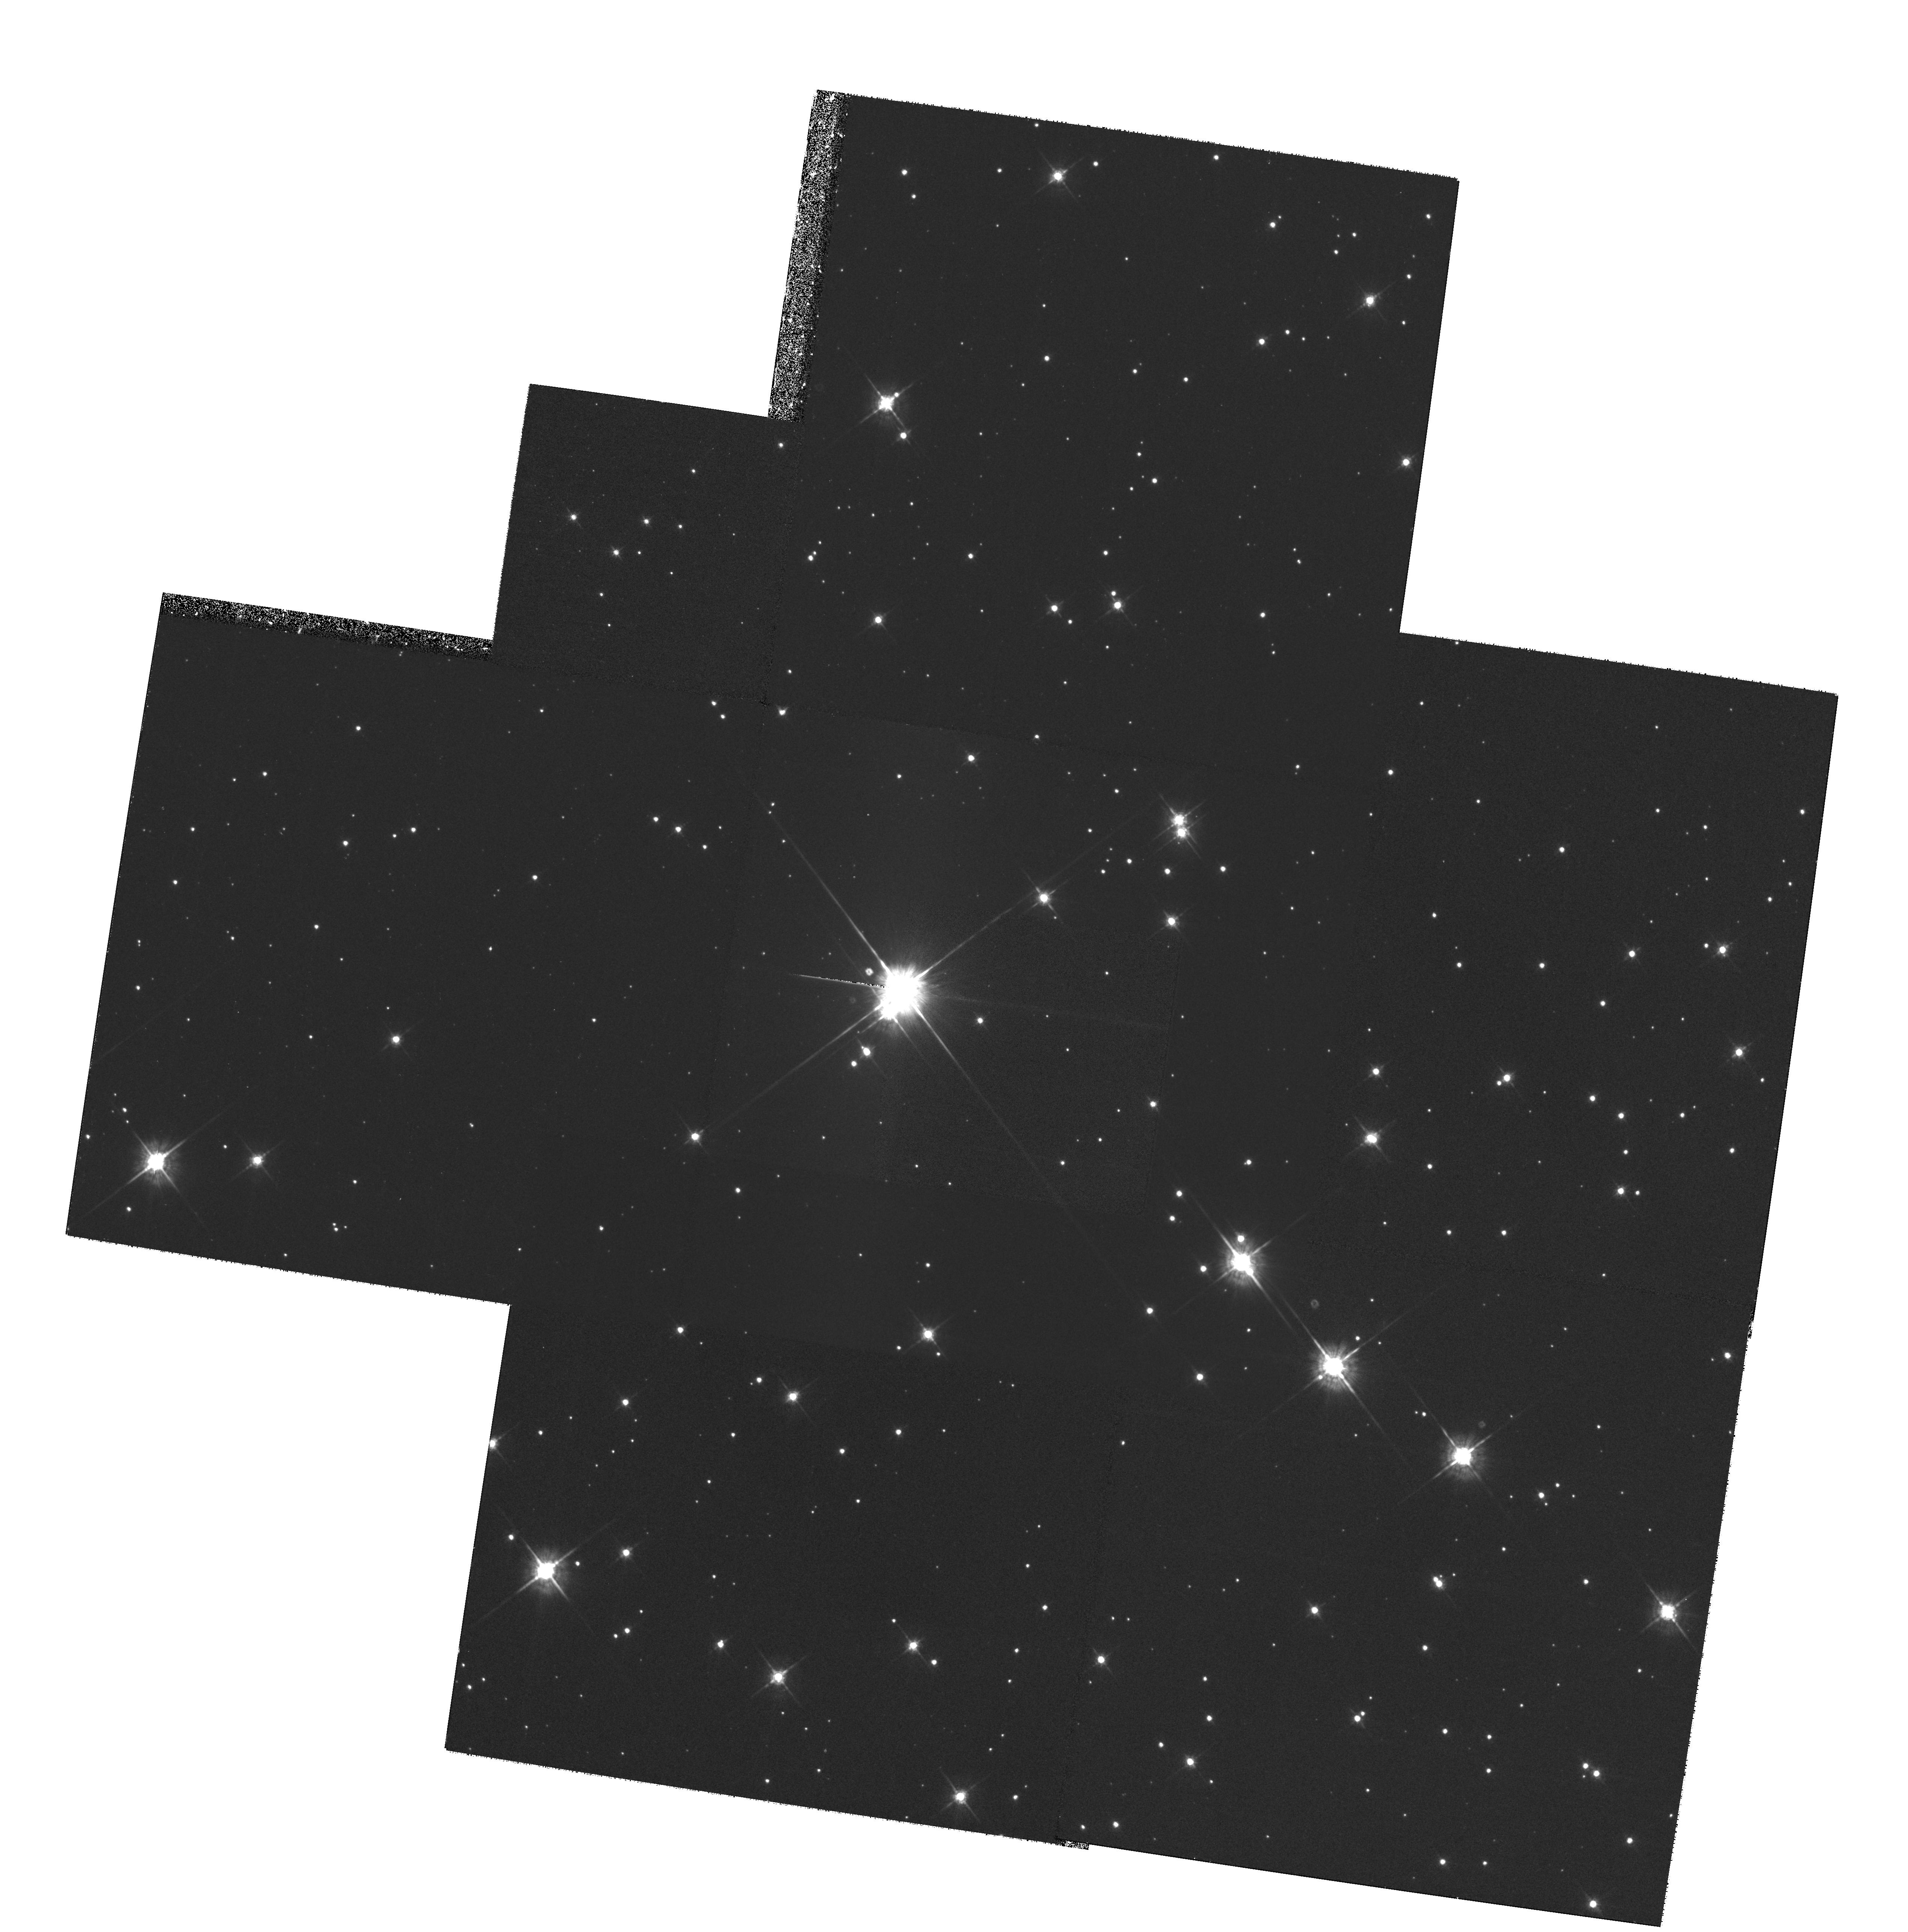
Target: TYCHO-SNR. Instrument: WFPC2/PC. Filter: F675W. Exposure: 1.6 h. Observation ID: hst_6435_01_wfpc2_pc_f675w_u42h01

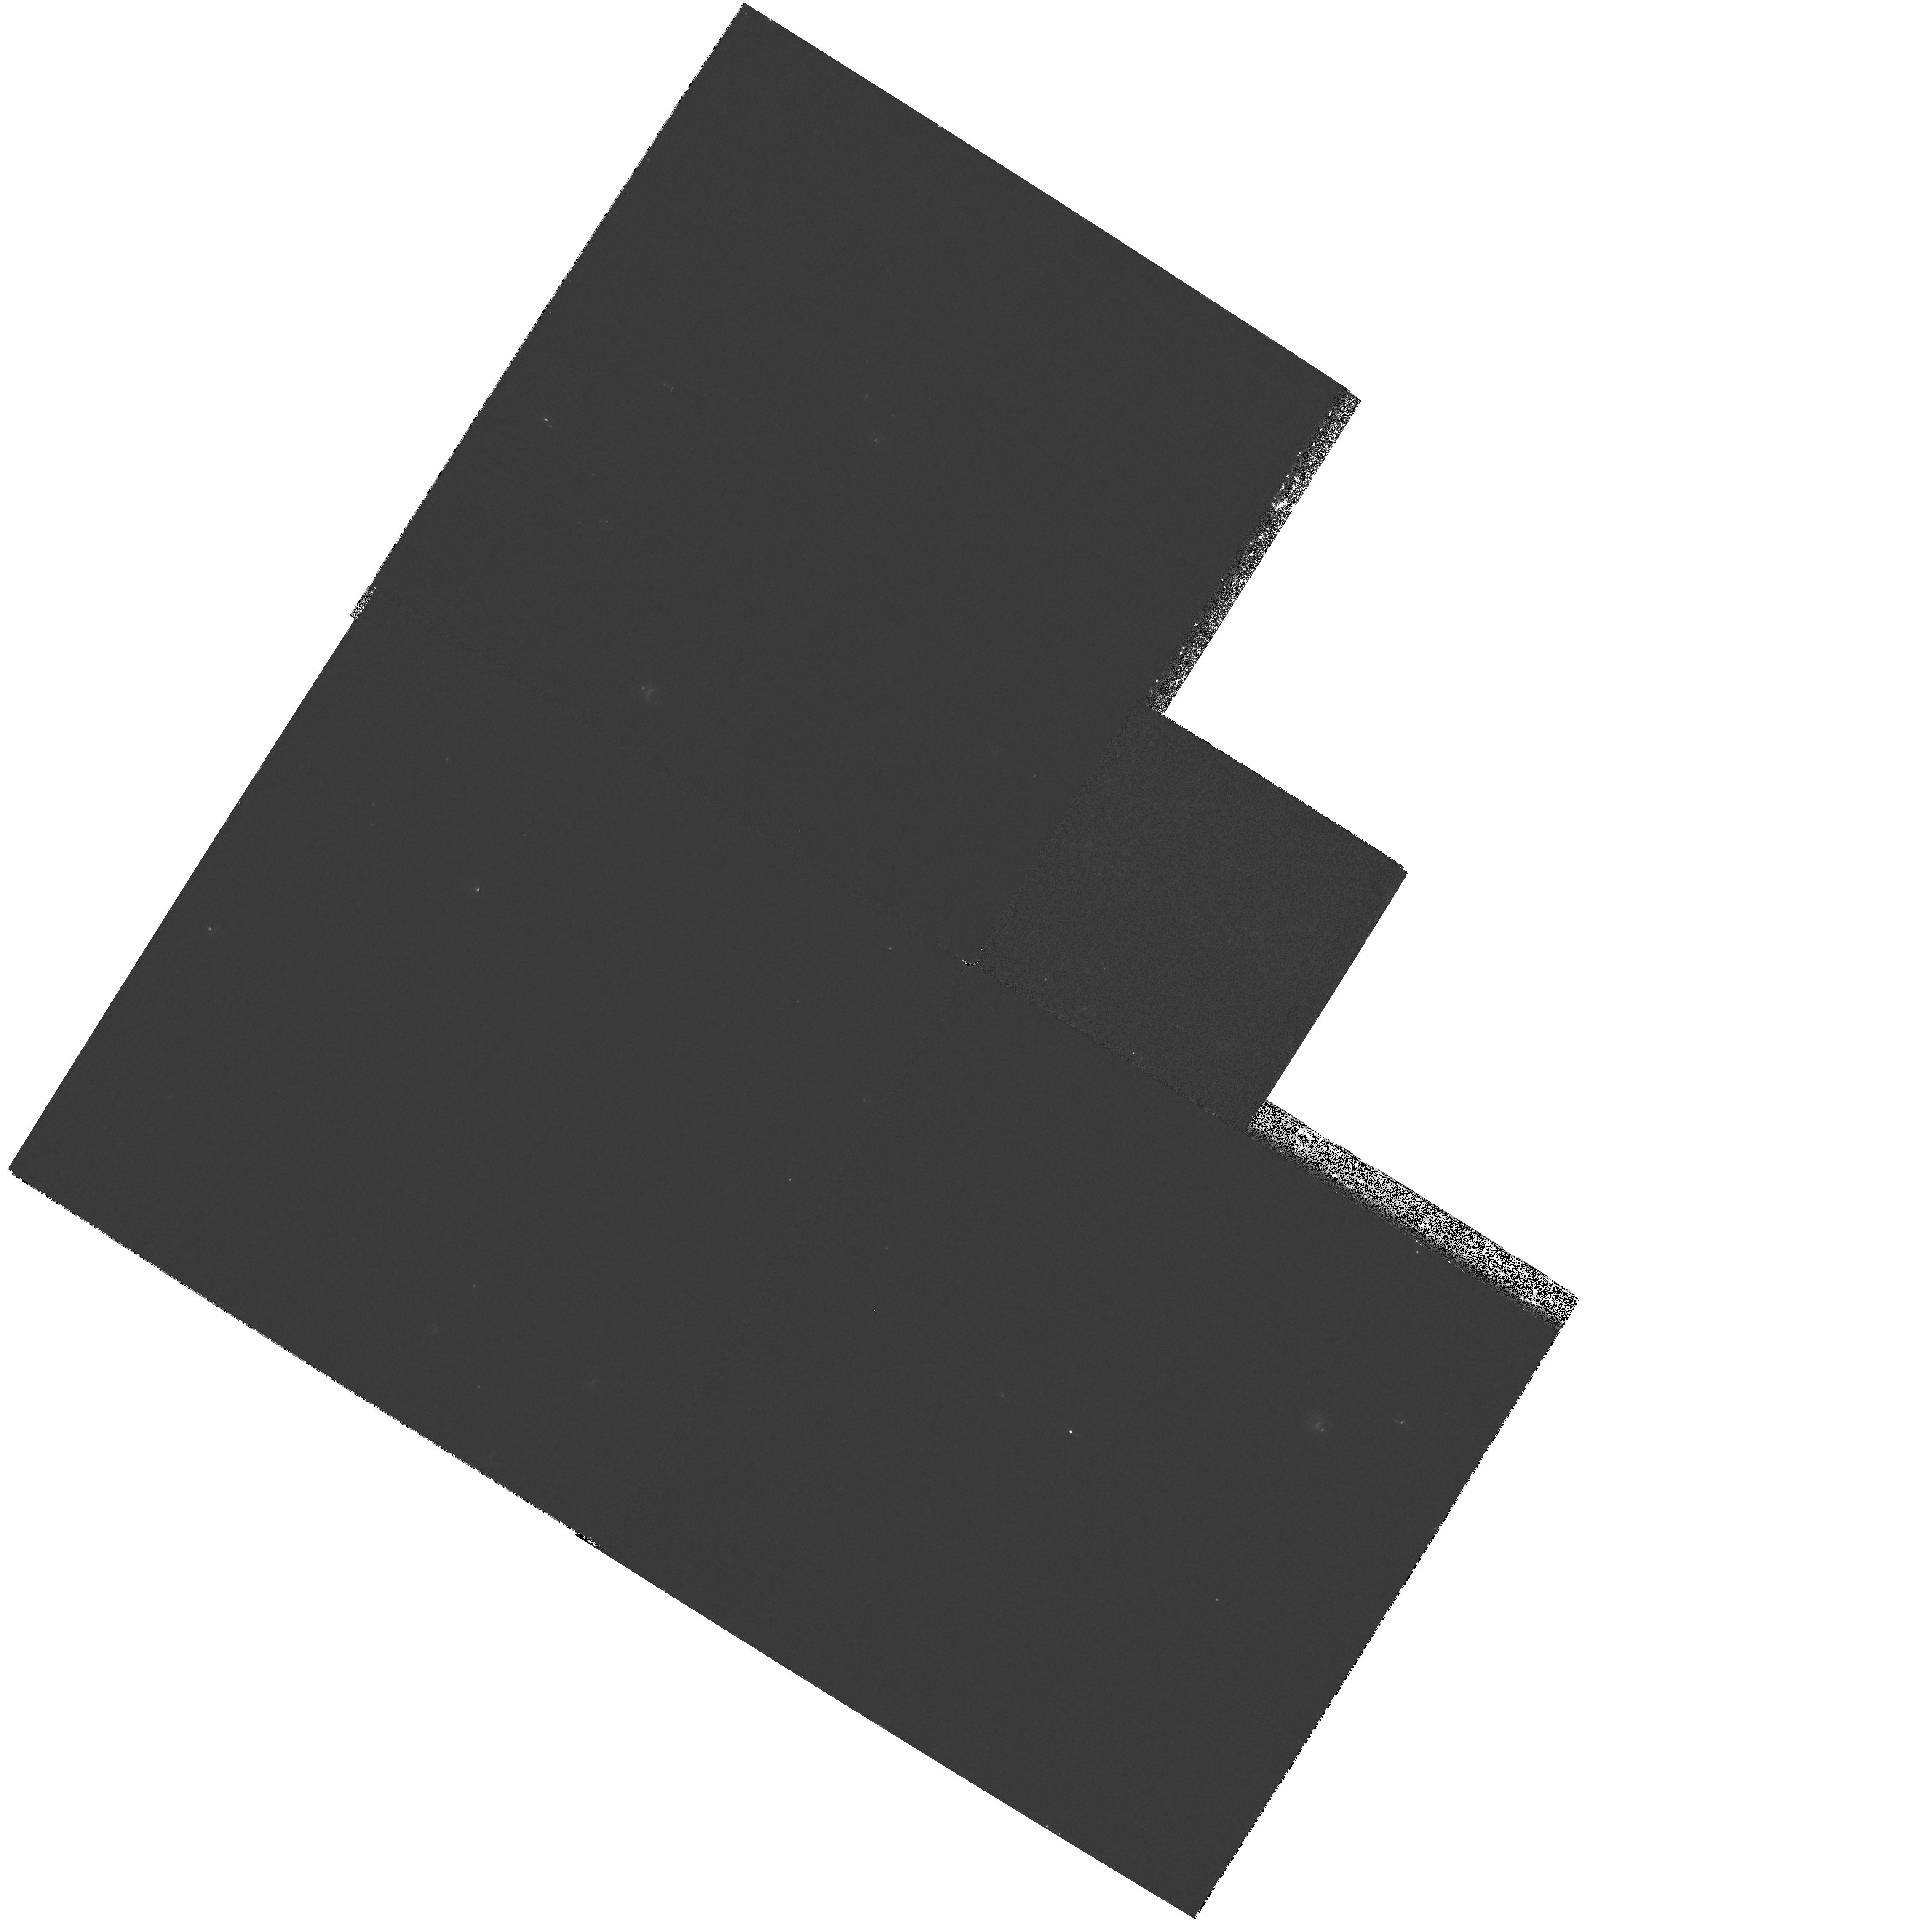
Target: SN1006-CENTER. Instrument: WFPC2/PC. Filter: F336W. Exposure: 33 min. Observation ID: hst_6435_02_wfpc2_pc_f336w_u42h02

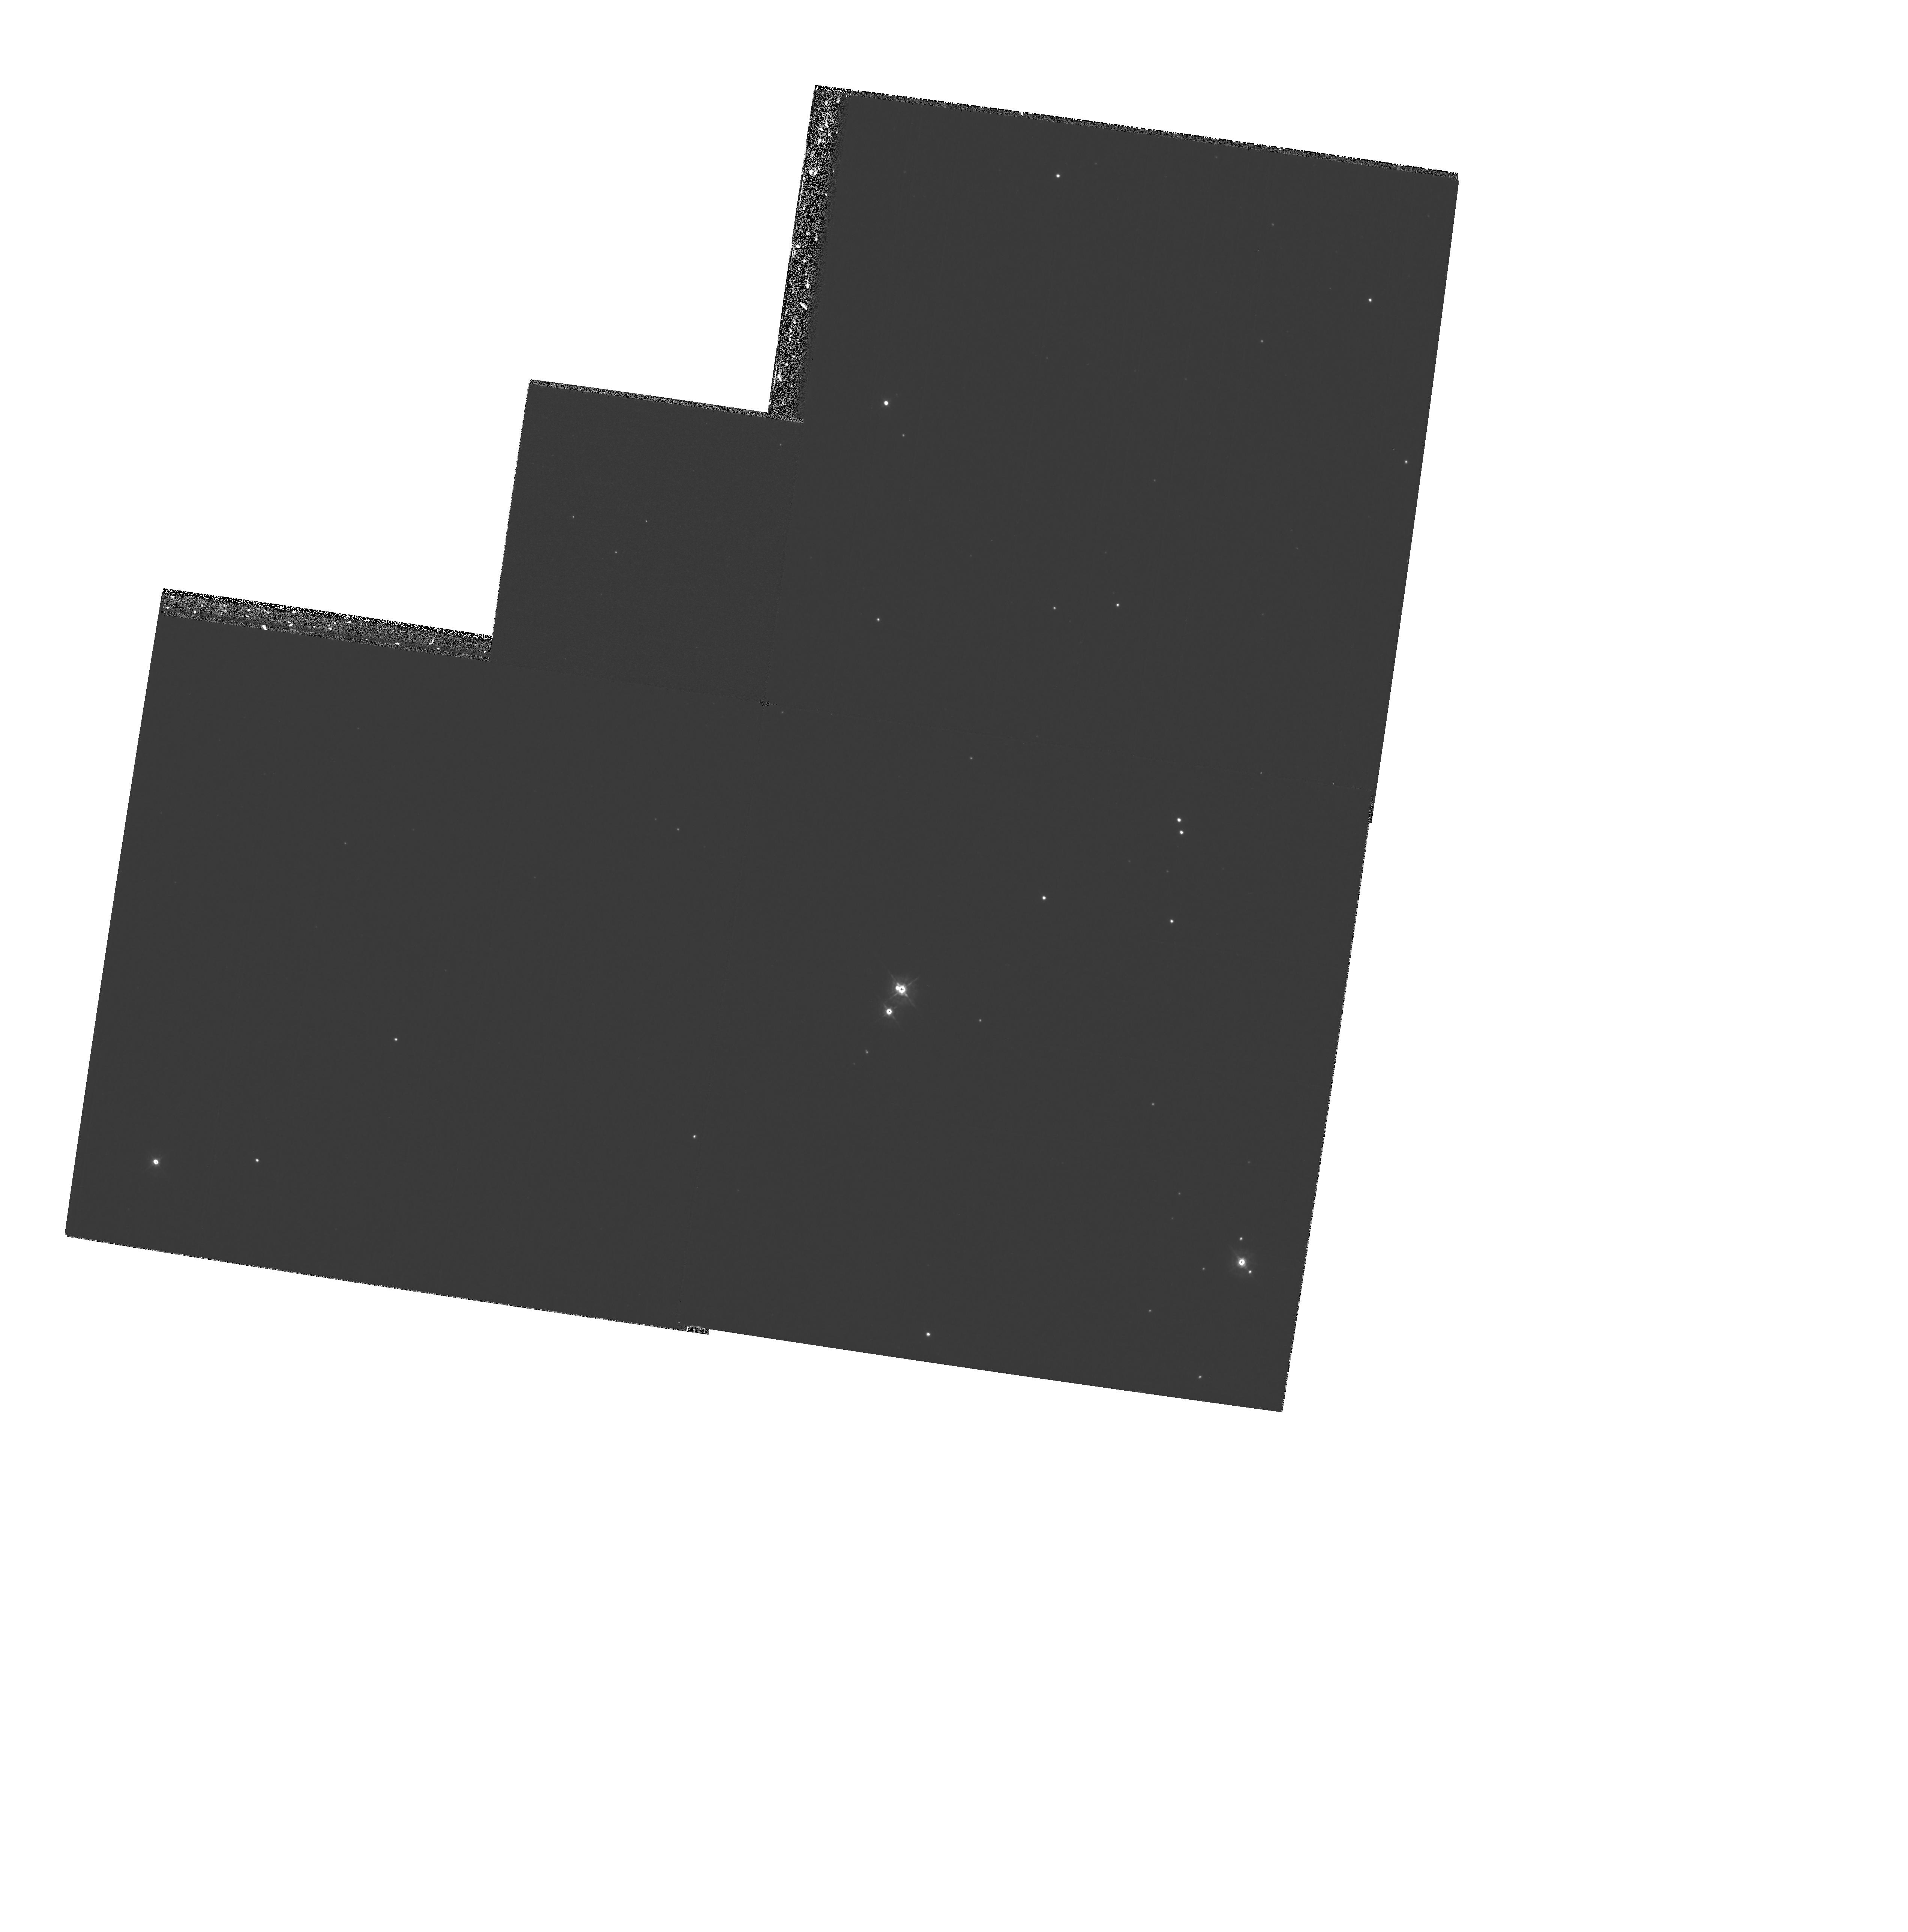
Target: TYCHO-SNR. Instrument: WFPC2/PC. Filter: F439W. Exposure: 47 min. Observation ID: hst_6435_01_wfpc2_pc_f439w_u42h01

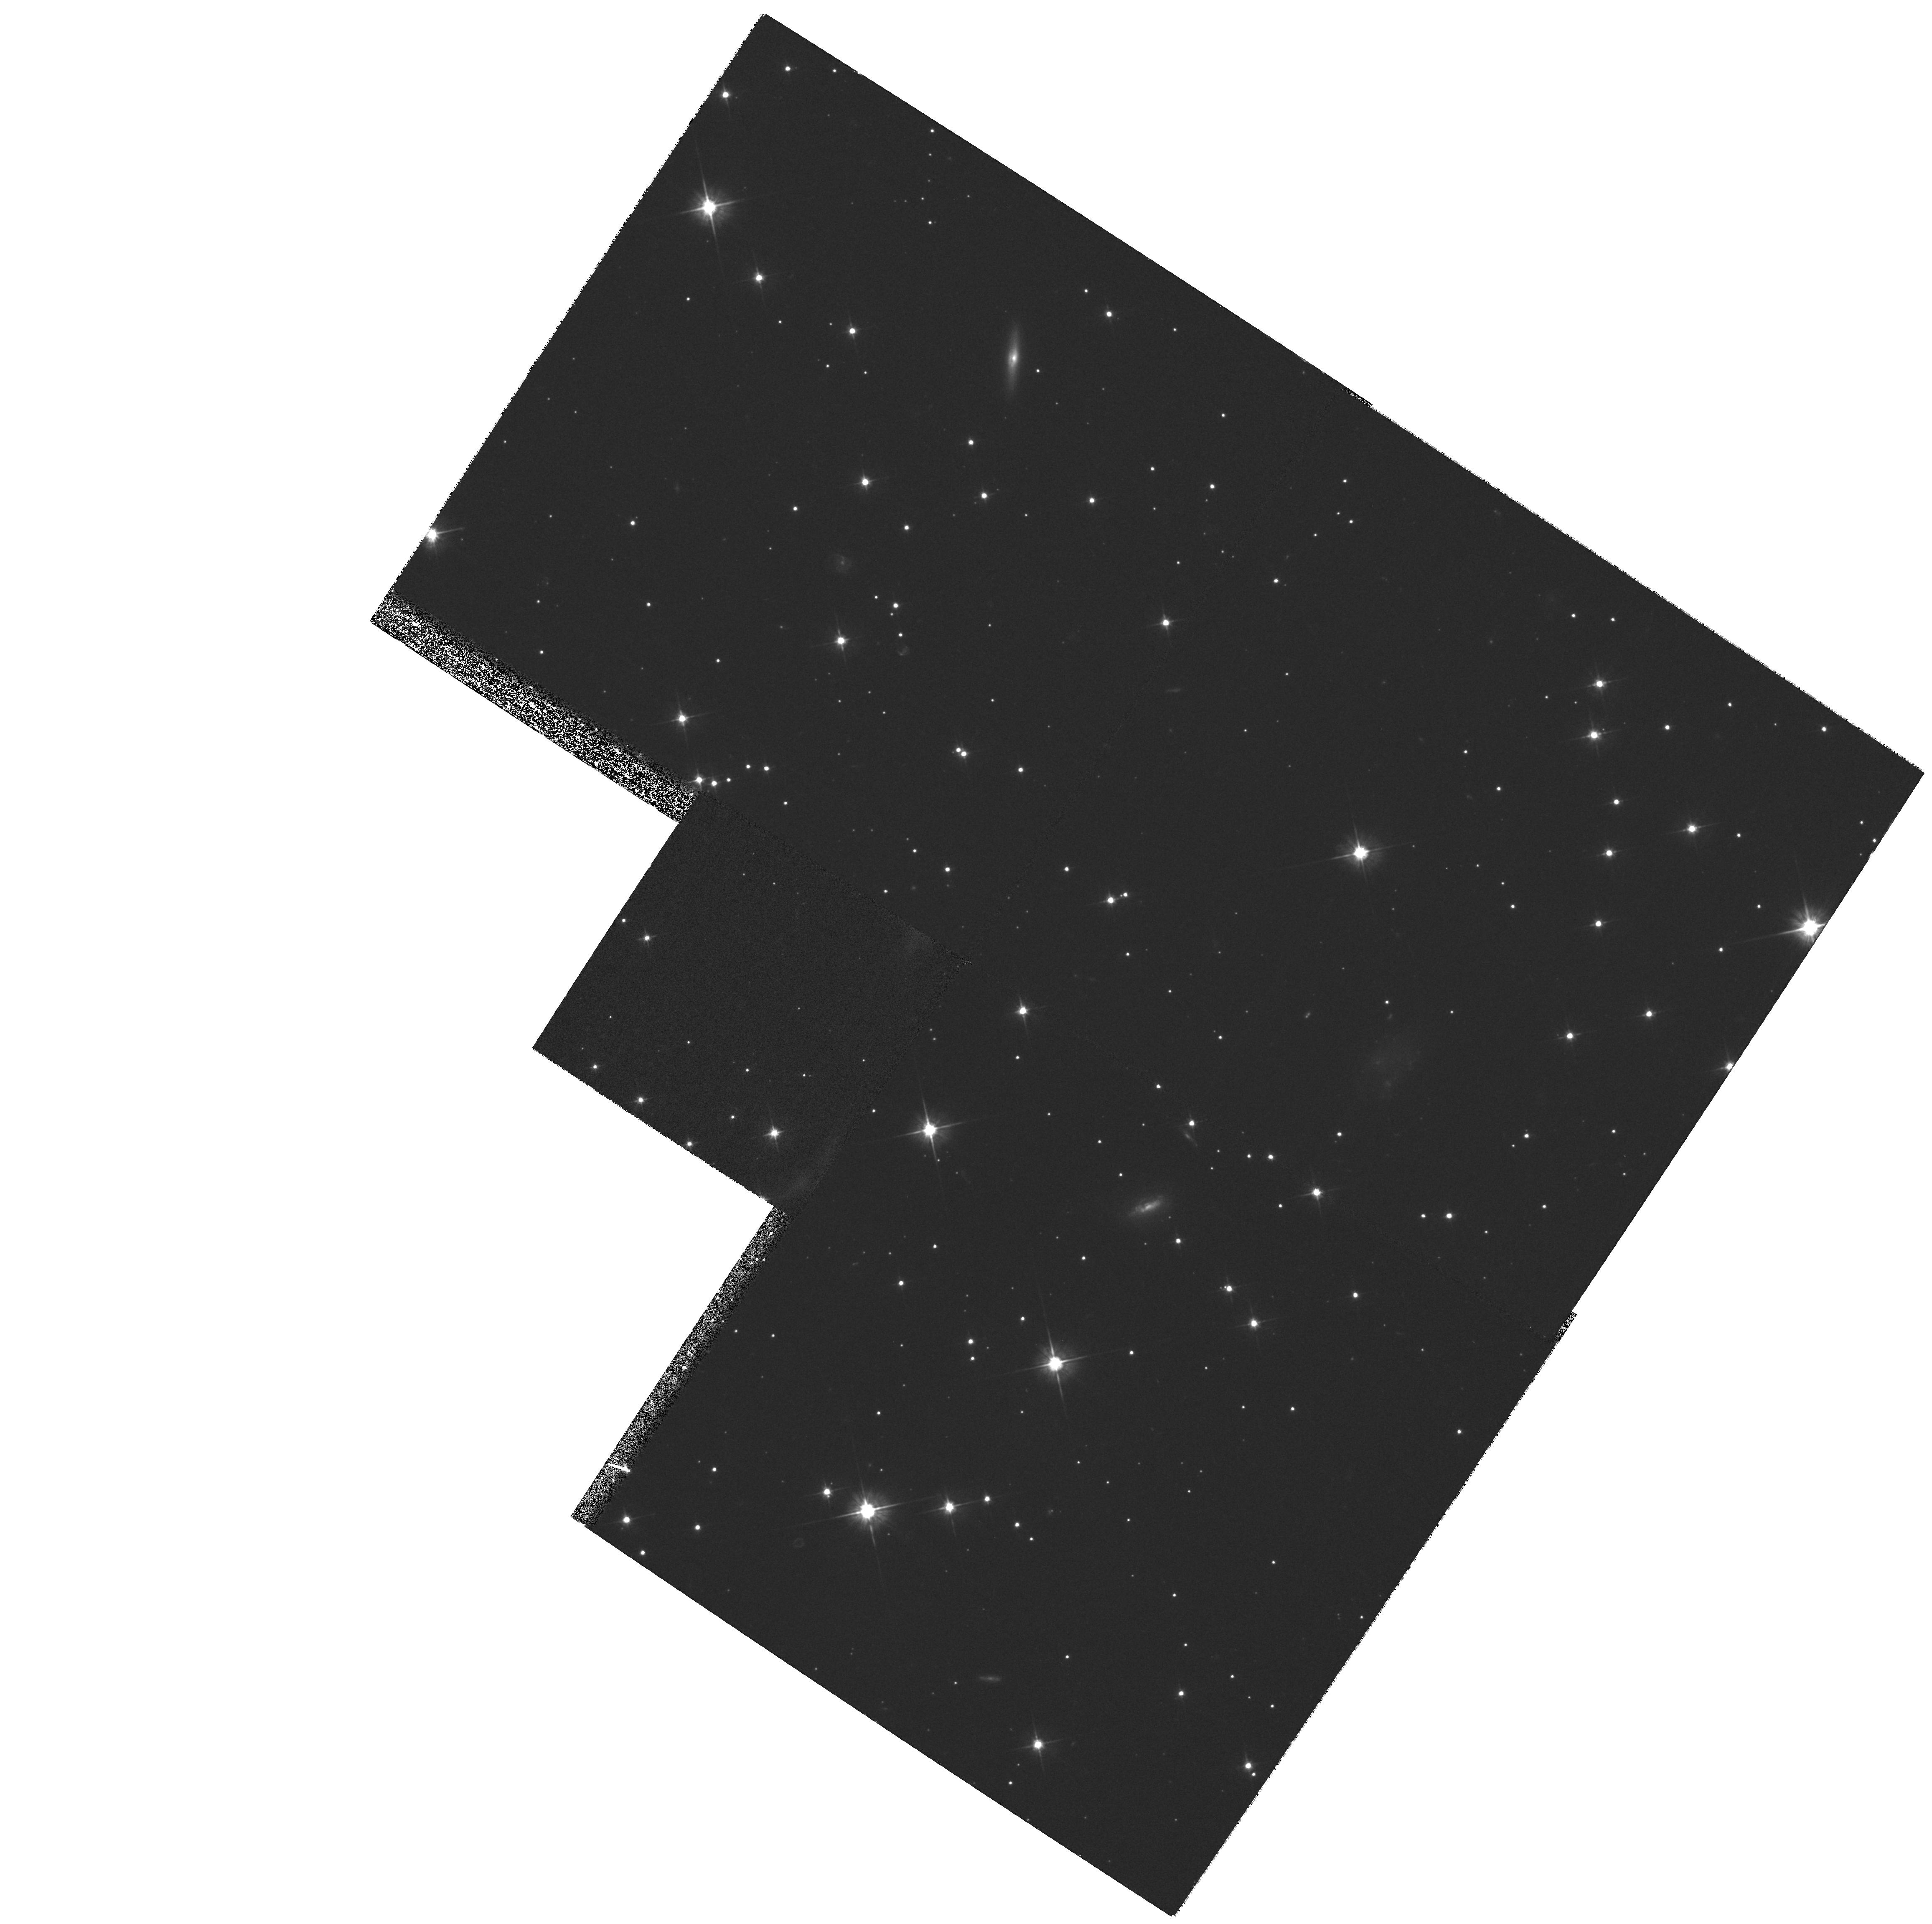
Target: SN1006-CENTER. Instrument: WFPC2/PC. Filter: F555W. Exposure: 33 min. Observation ID: hst_6435_03_wfpc2_pc_f555w_u42h03

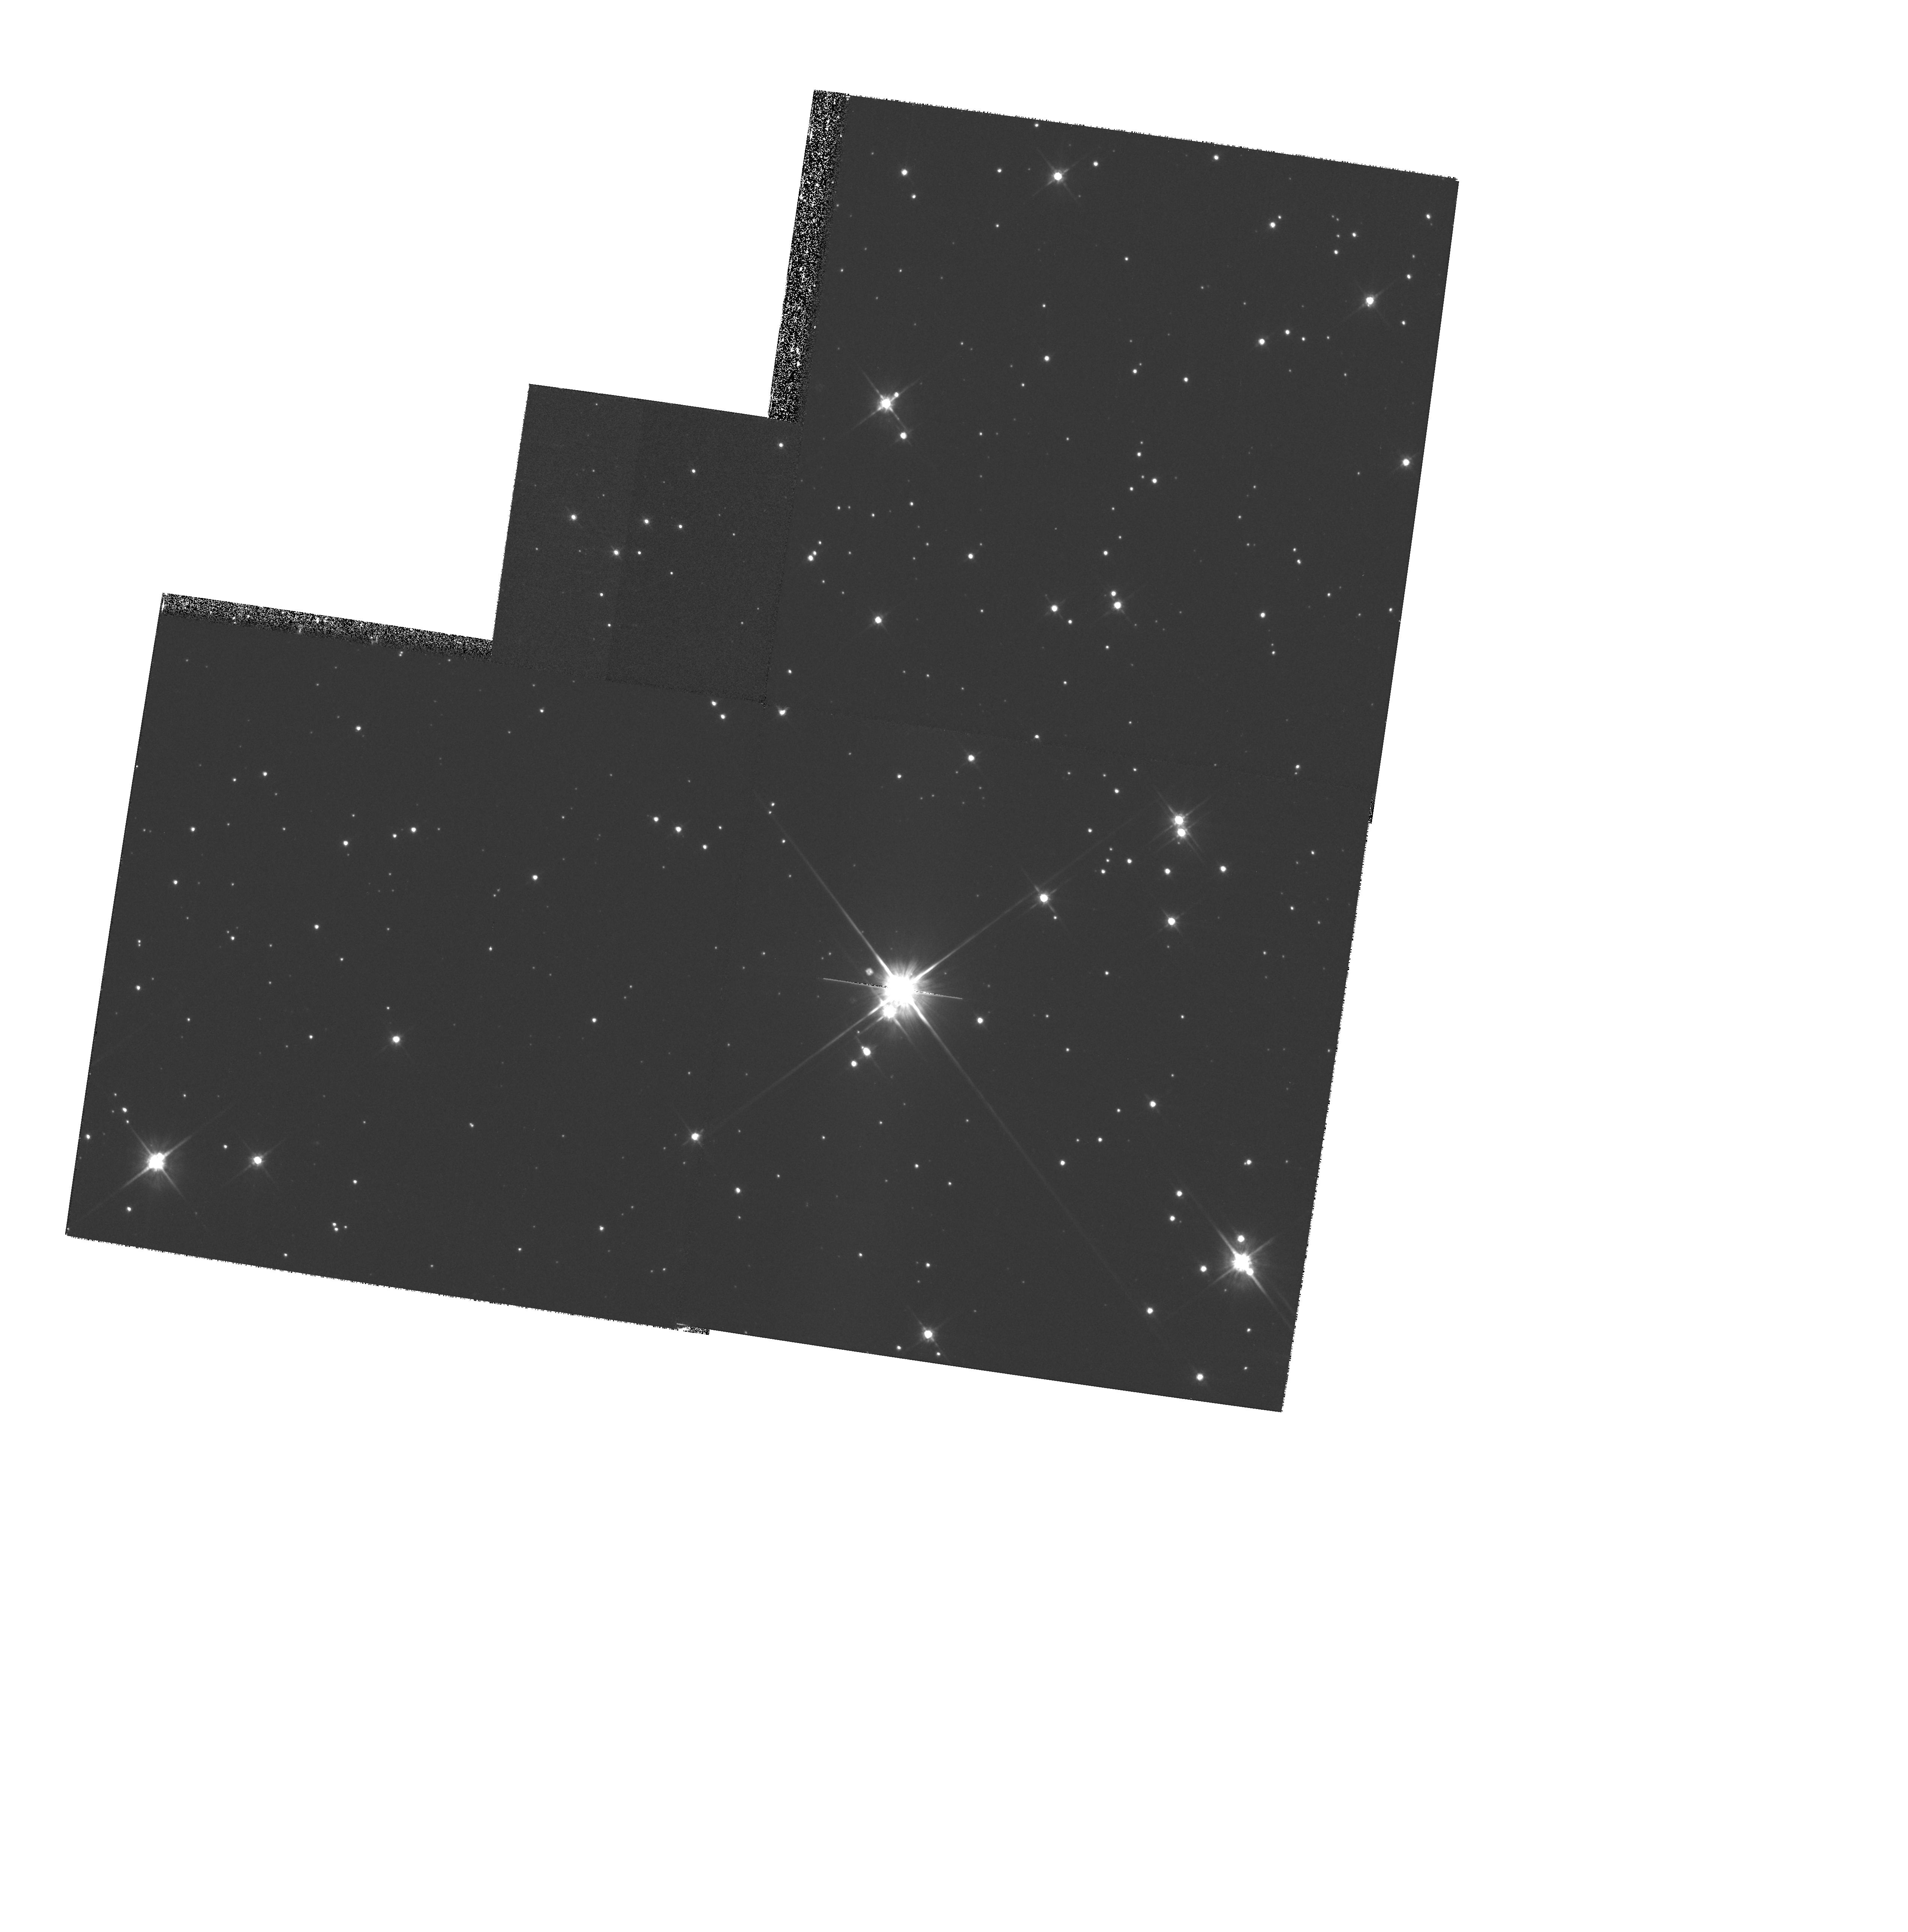
Target: TYCHO-SNR. Instrument: WFPC2/PC. Filter: F814W. Exposure: 34 min. Observation ID: hst_6435_01_wfpc2_pc_f814w_u42h01

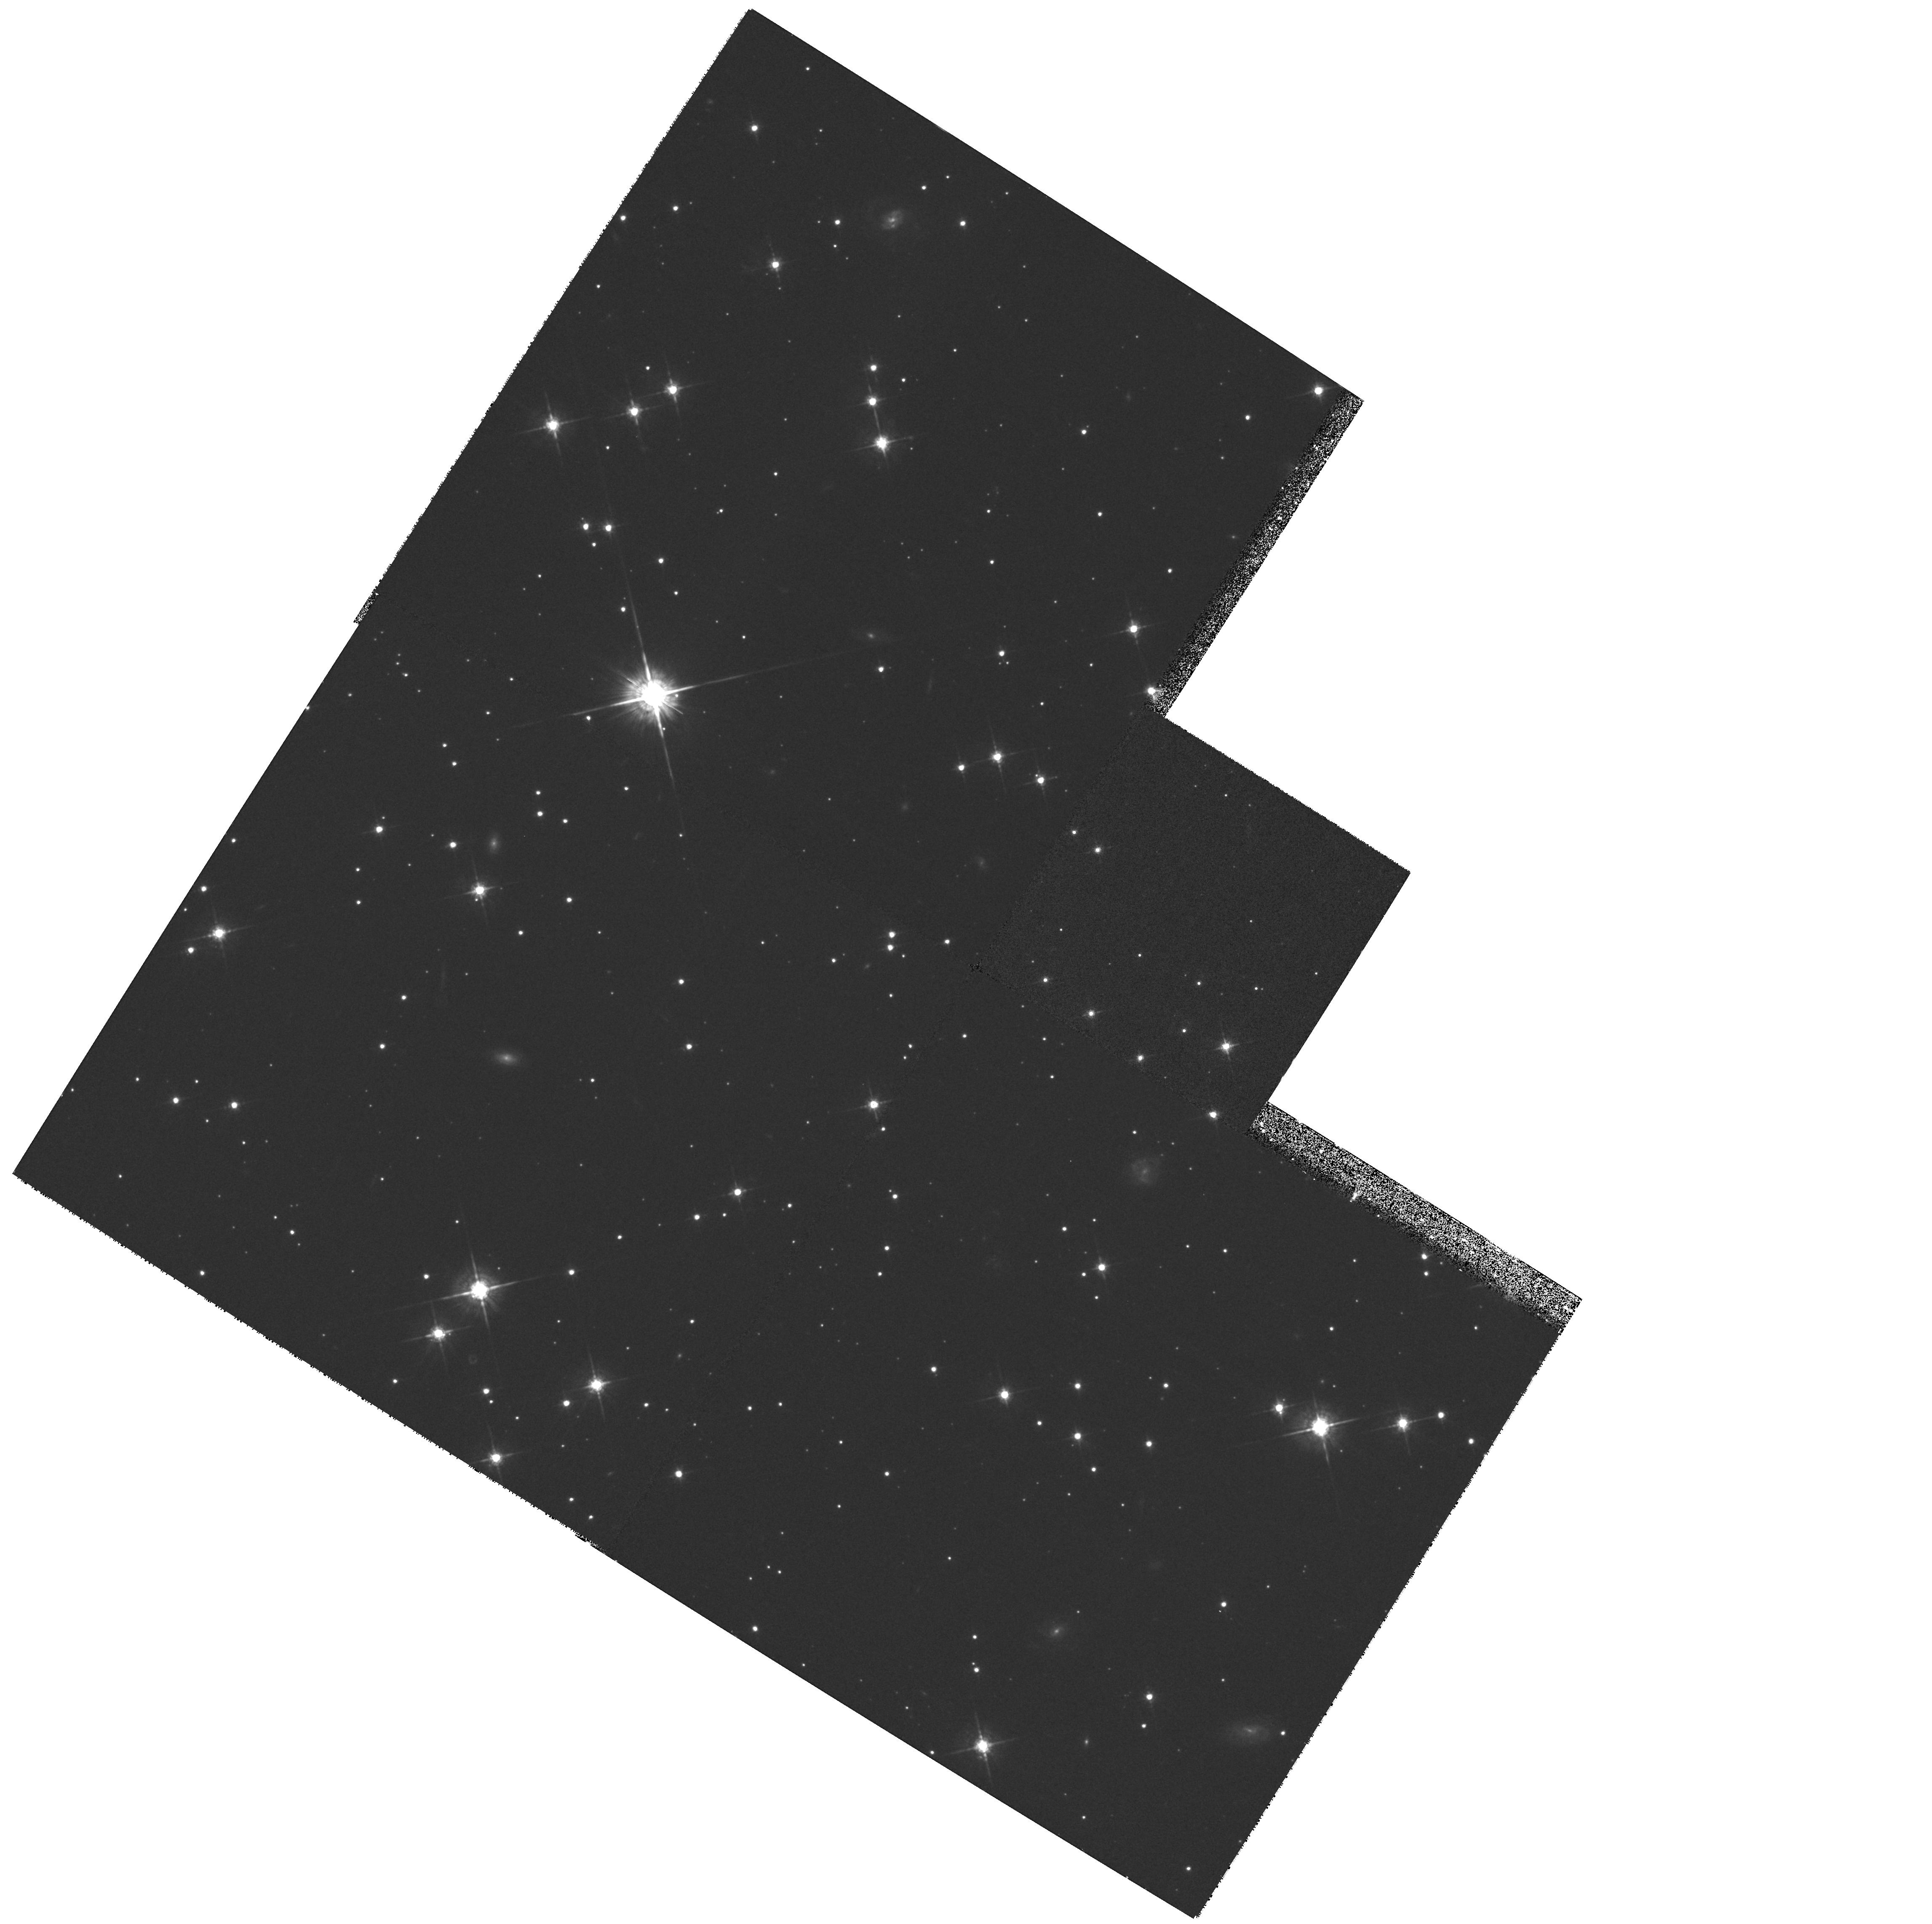
Target: SN1006-CENTER. Instrument: WFPC2/PC. Filter: F675W. Exposure: 27 min. Observation ID: hst_6435_02_wfpc2_pc_f675w_u42h02

A WFPC2 Search for Surviving Binary Companions in SN Ia Remnants (PI: Fesen, Robert A.)

Type Ia supernovae (SNe Ia) are widely believed to be explosions of white dwarfs undergoing binary mass accretion. Determining the type of interacting binary system leading to SNe Ia is an important yet unsolved astrophysical problem, encompassing binary star evolution, mass accretion rates, and thermonuclear physics. Identifying the correct binary model(s) for SNe Ia is unlikely to be accomplished by theory alone, and extragalactic SNe observations can provide only limited model constraints. Because 2-D hydrodynamic studies indicate that symbiotic and cataclysmic SN binaries should leave surviving companion stars, we propose a more direct approach: a deep search for surviving SN Ia companions. , , We will use the WFPC2 to identify SN Ia surviving companions or set strong empirical limits on post-SN kinematic and luminosity properties of surviving companions, in order to determine likely SN Ia progenitor systems. UVBRI images would be taken of two galactic SN Ia remnants, Tycho's SNR (SN 1572) & SN 1006. The stellar population near the geometric centers of each (search radii: Tycho = 15''; SN 1006 = 40'') will be examined to M_ V = +12 (Tycho) and +14.7 (SN 1006) via 10 to 30 minute WF camera images. Relative astrometry from Cycle 7 & 8 images will identify high proper motions survivor candidates (v_ transverse >= 150 km s^-1) compatible with the remnant's age and expansion center location.